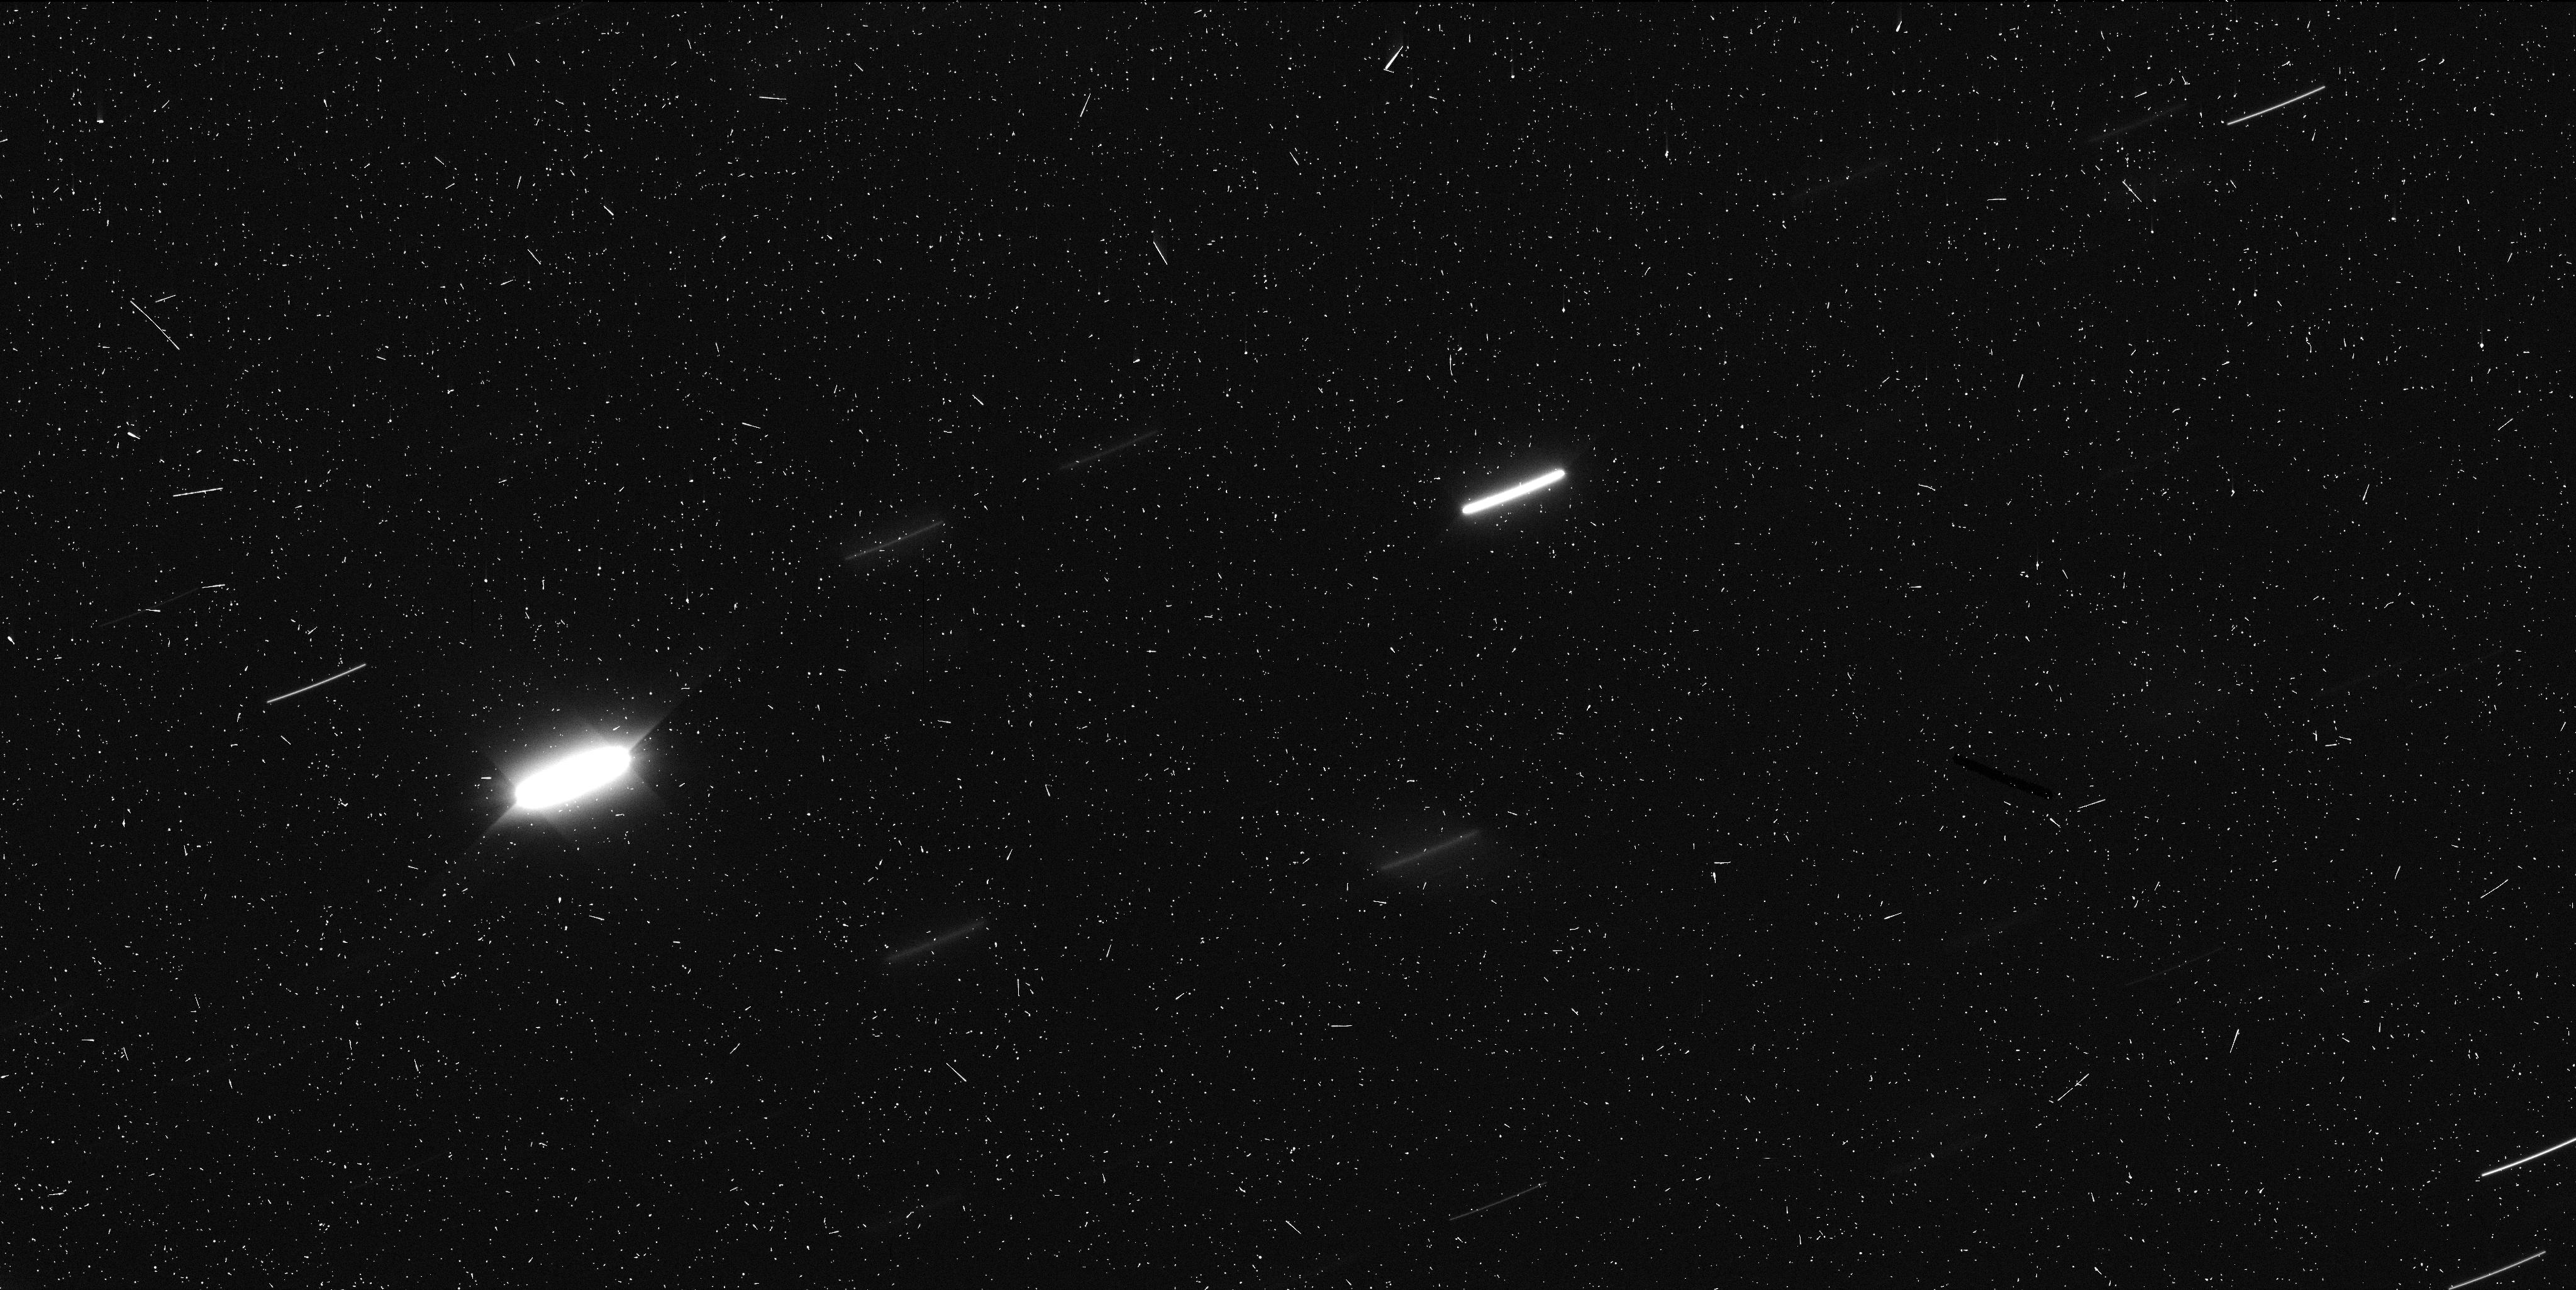
Target: MBC-2013P5
Instrument: WFC3/UVIS
Filter: F350LP
Exposure: 6 min
Observation ID: icdv01ifq

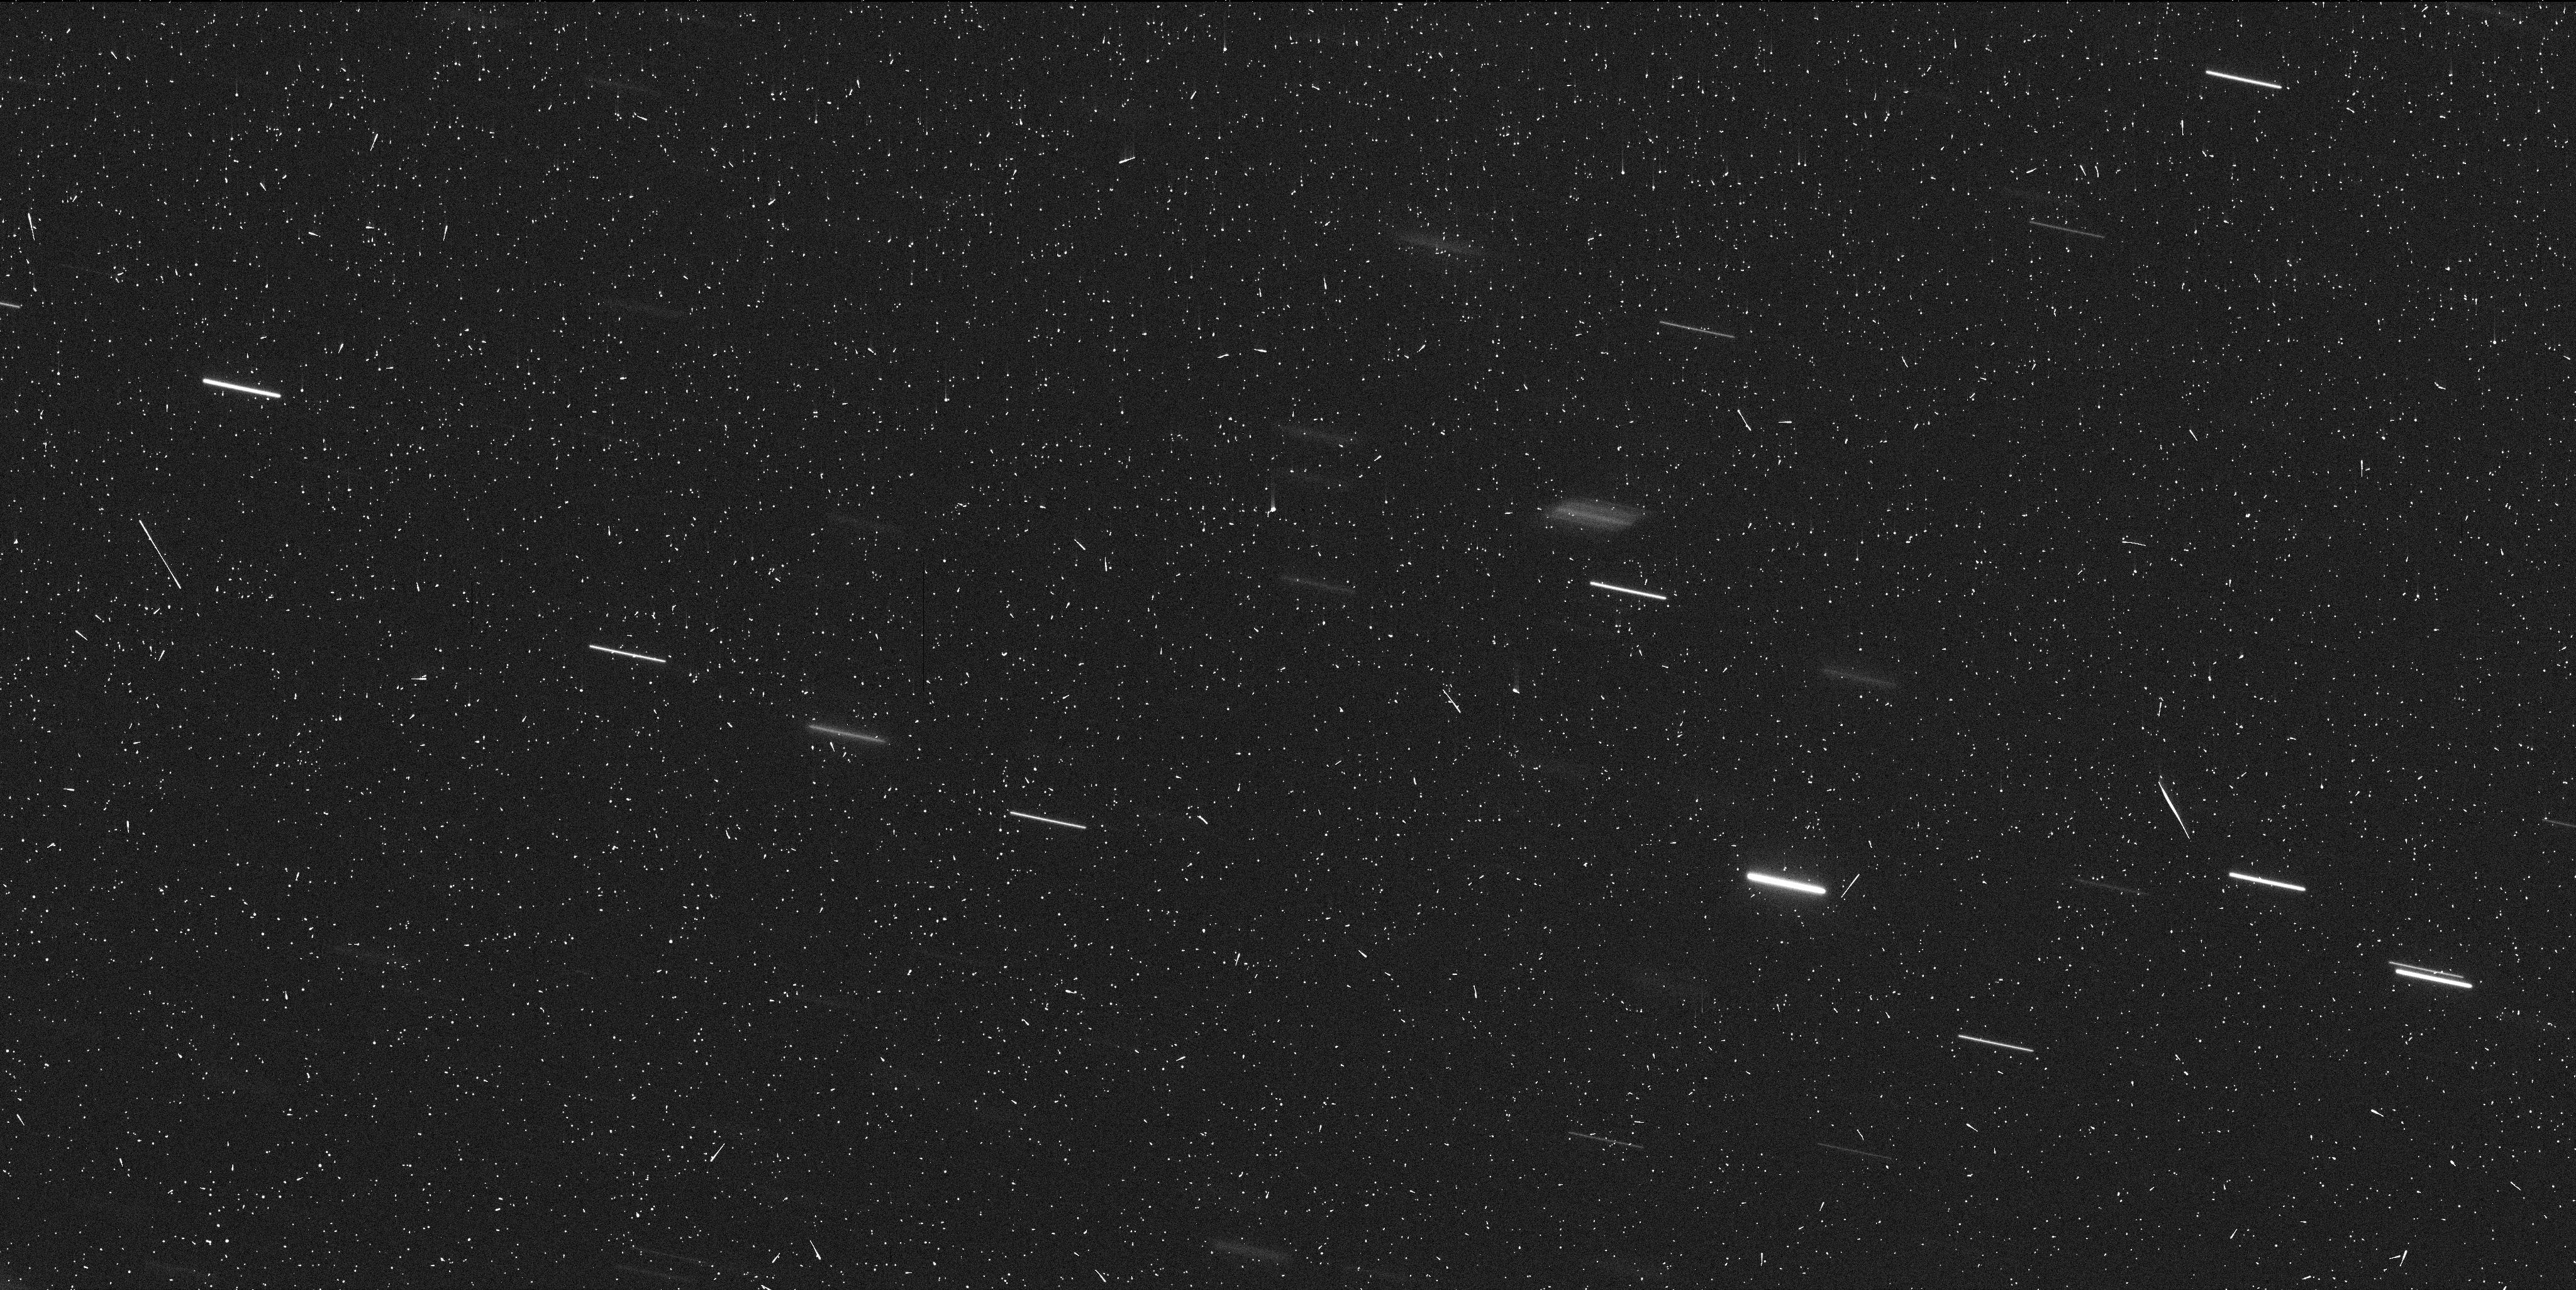
Target: MBC-2013P5-V2
Instrument: WFC3/UVIS
Filter: F350LP
Exposure: 6 min
Observation ID: icdv02kpq

Hubble Imaging of a Newly Discovered Main Belt Comet (PI: Jewitt, David)

Main-belt comets (MBCs, or ``active asteroids'') have the orbital characteristics of asteroids but also show transient, comet-like activity. Examples of mass-loss likely caused by ice sublimation and by impact have been established, while numerous additional processes are capable of launching material from asteroids. We propose two-orbits of non-disruptive, target-of-opportunity observations of the next MBC discovered in order to help determine the process driving mass-loss.